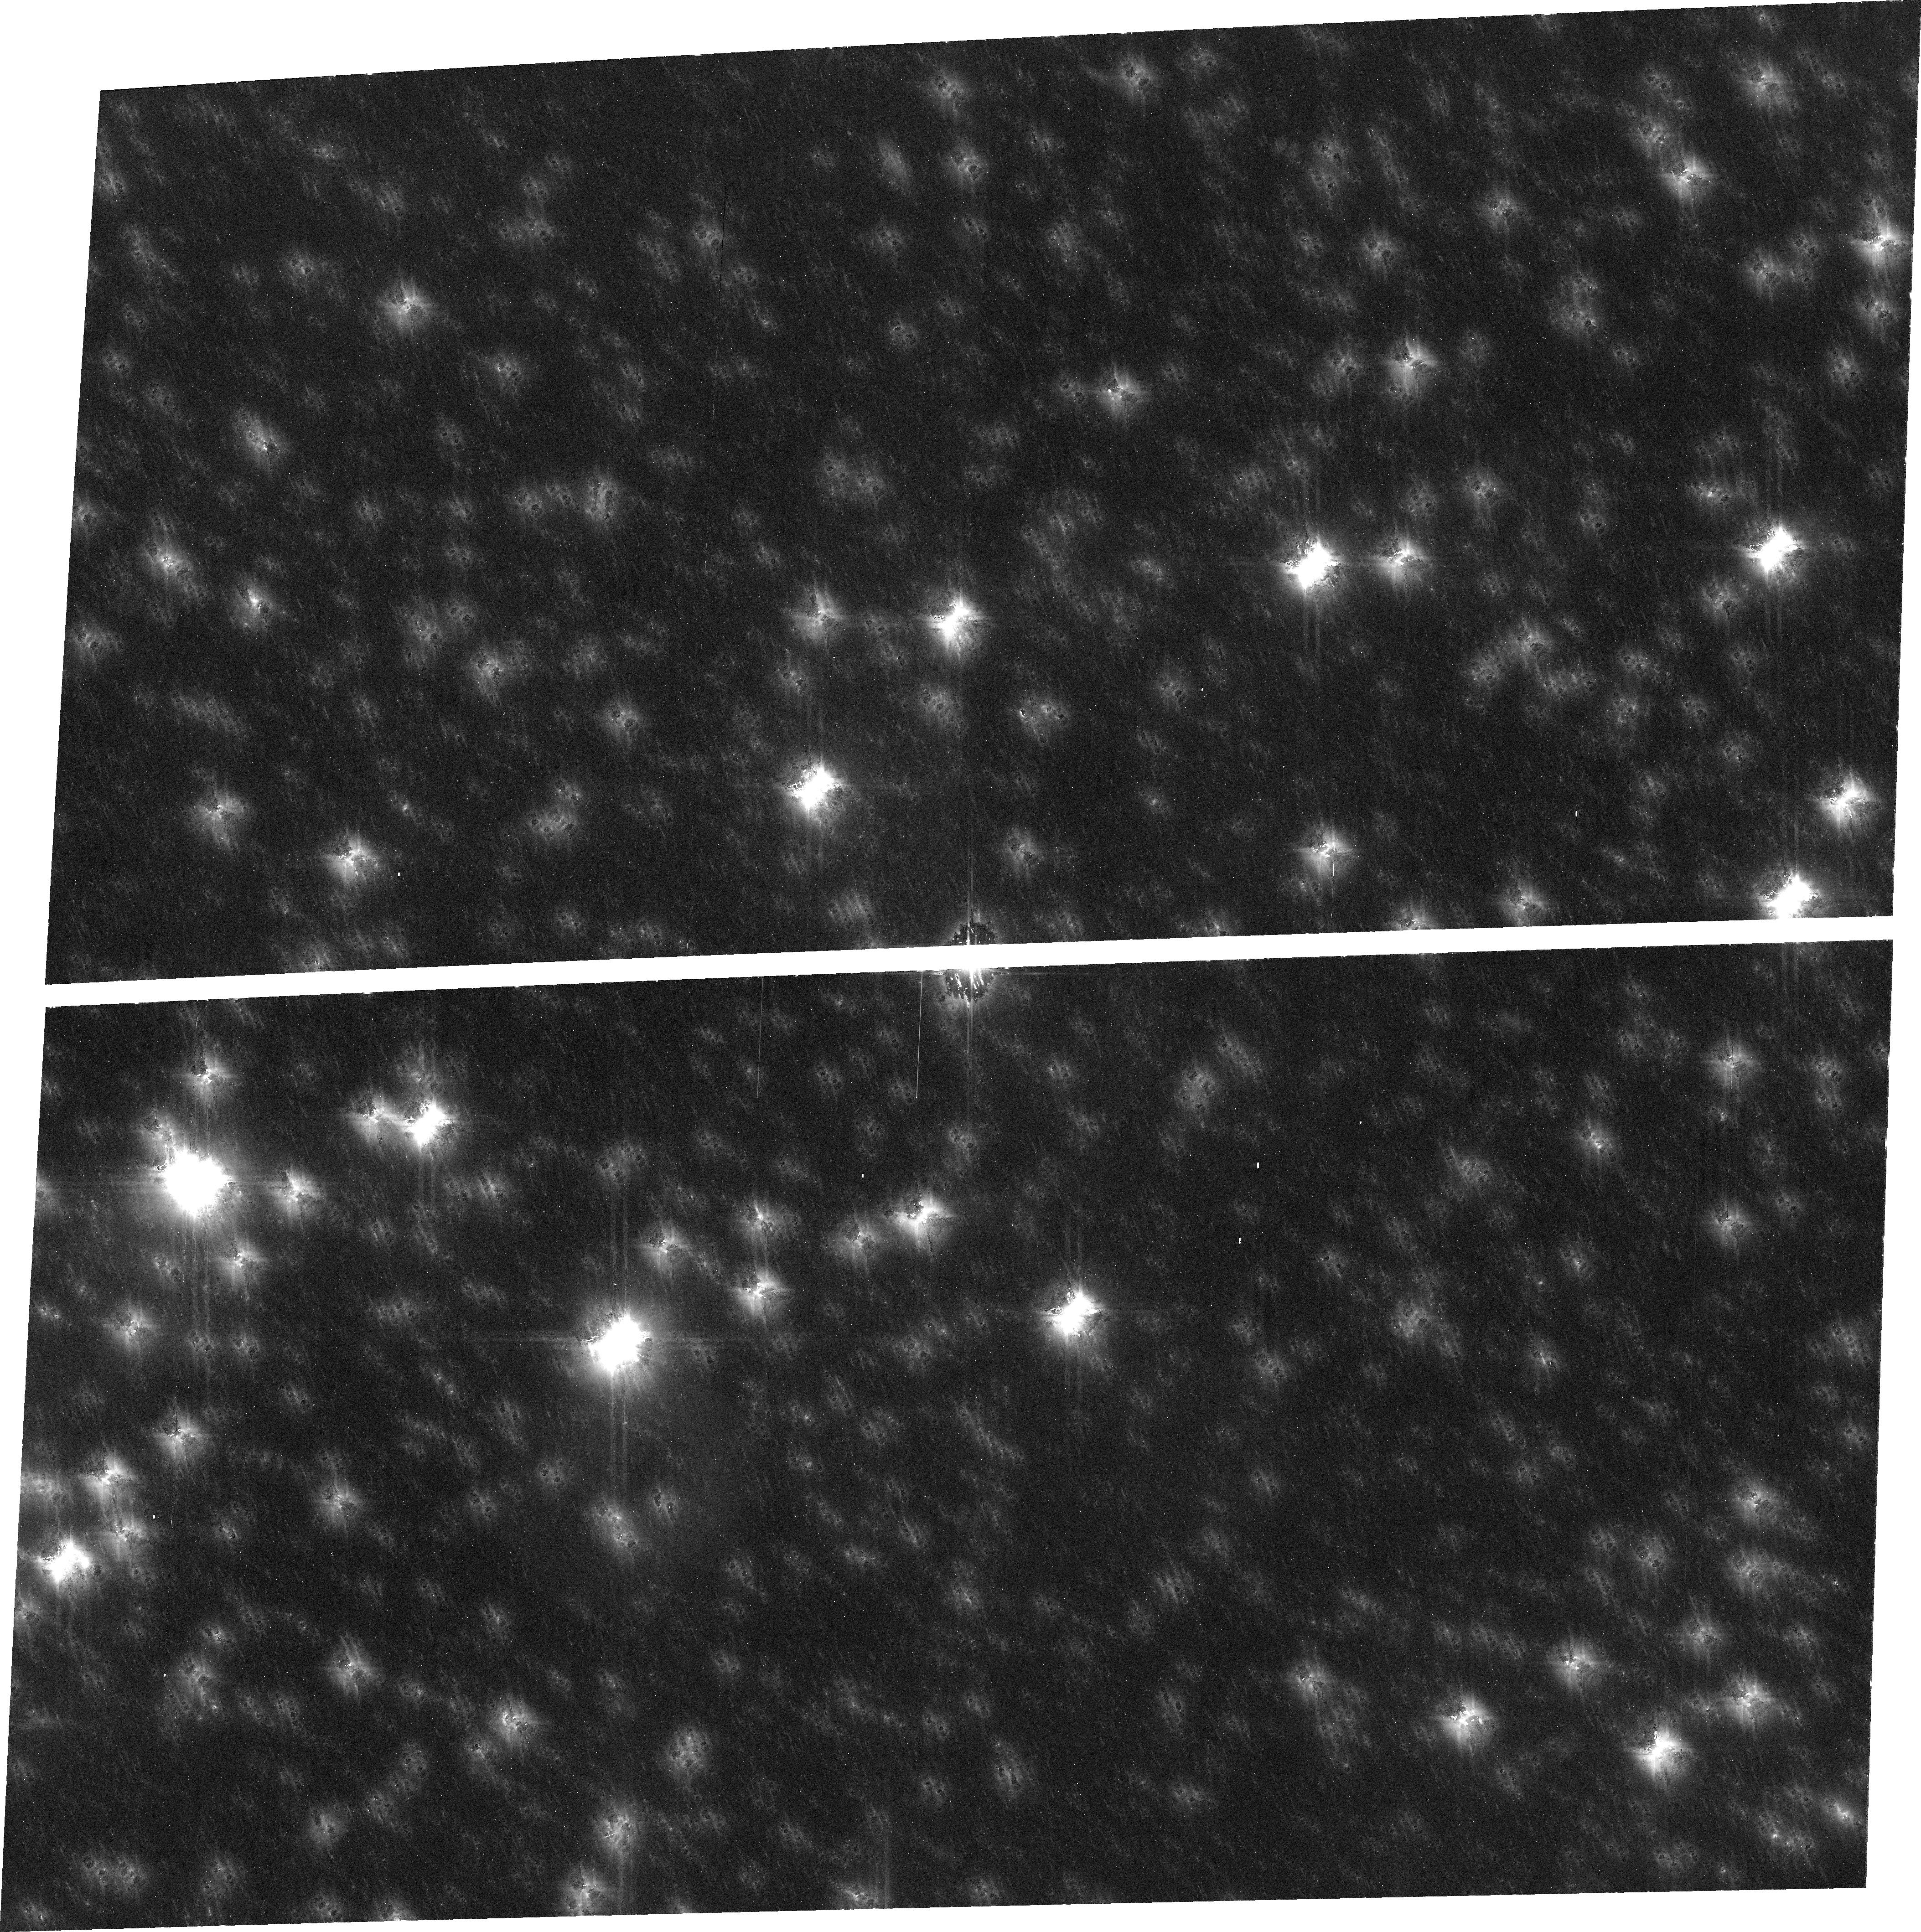
Target: PLUTO. Instrument: ACS/WFC. Filter: F606W. Exposure: 32 min. Observation ID: j96o01010

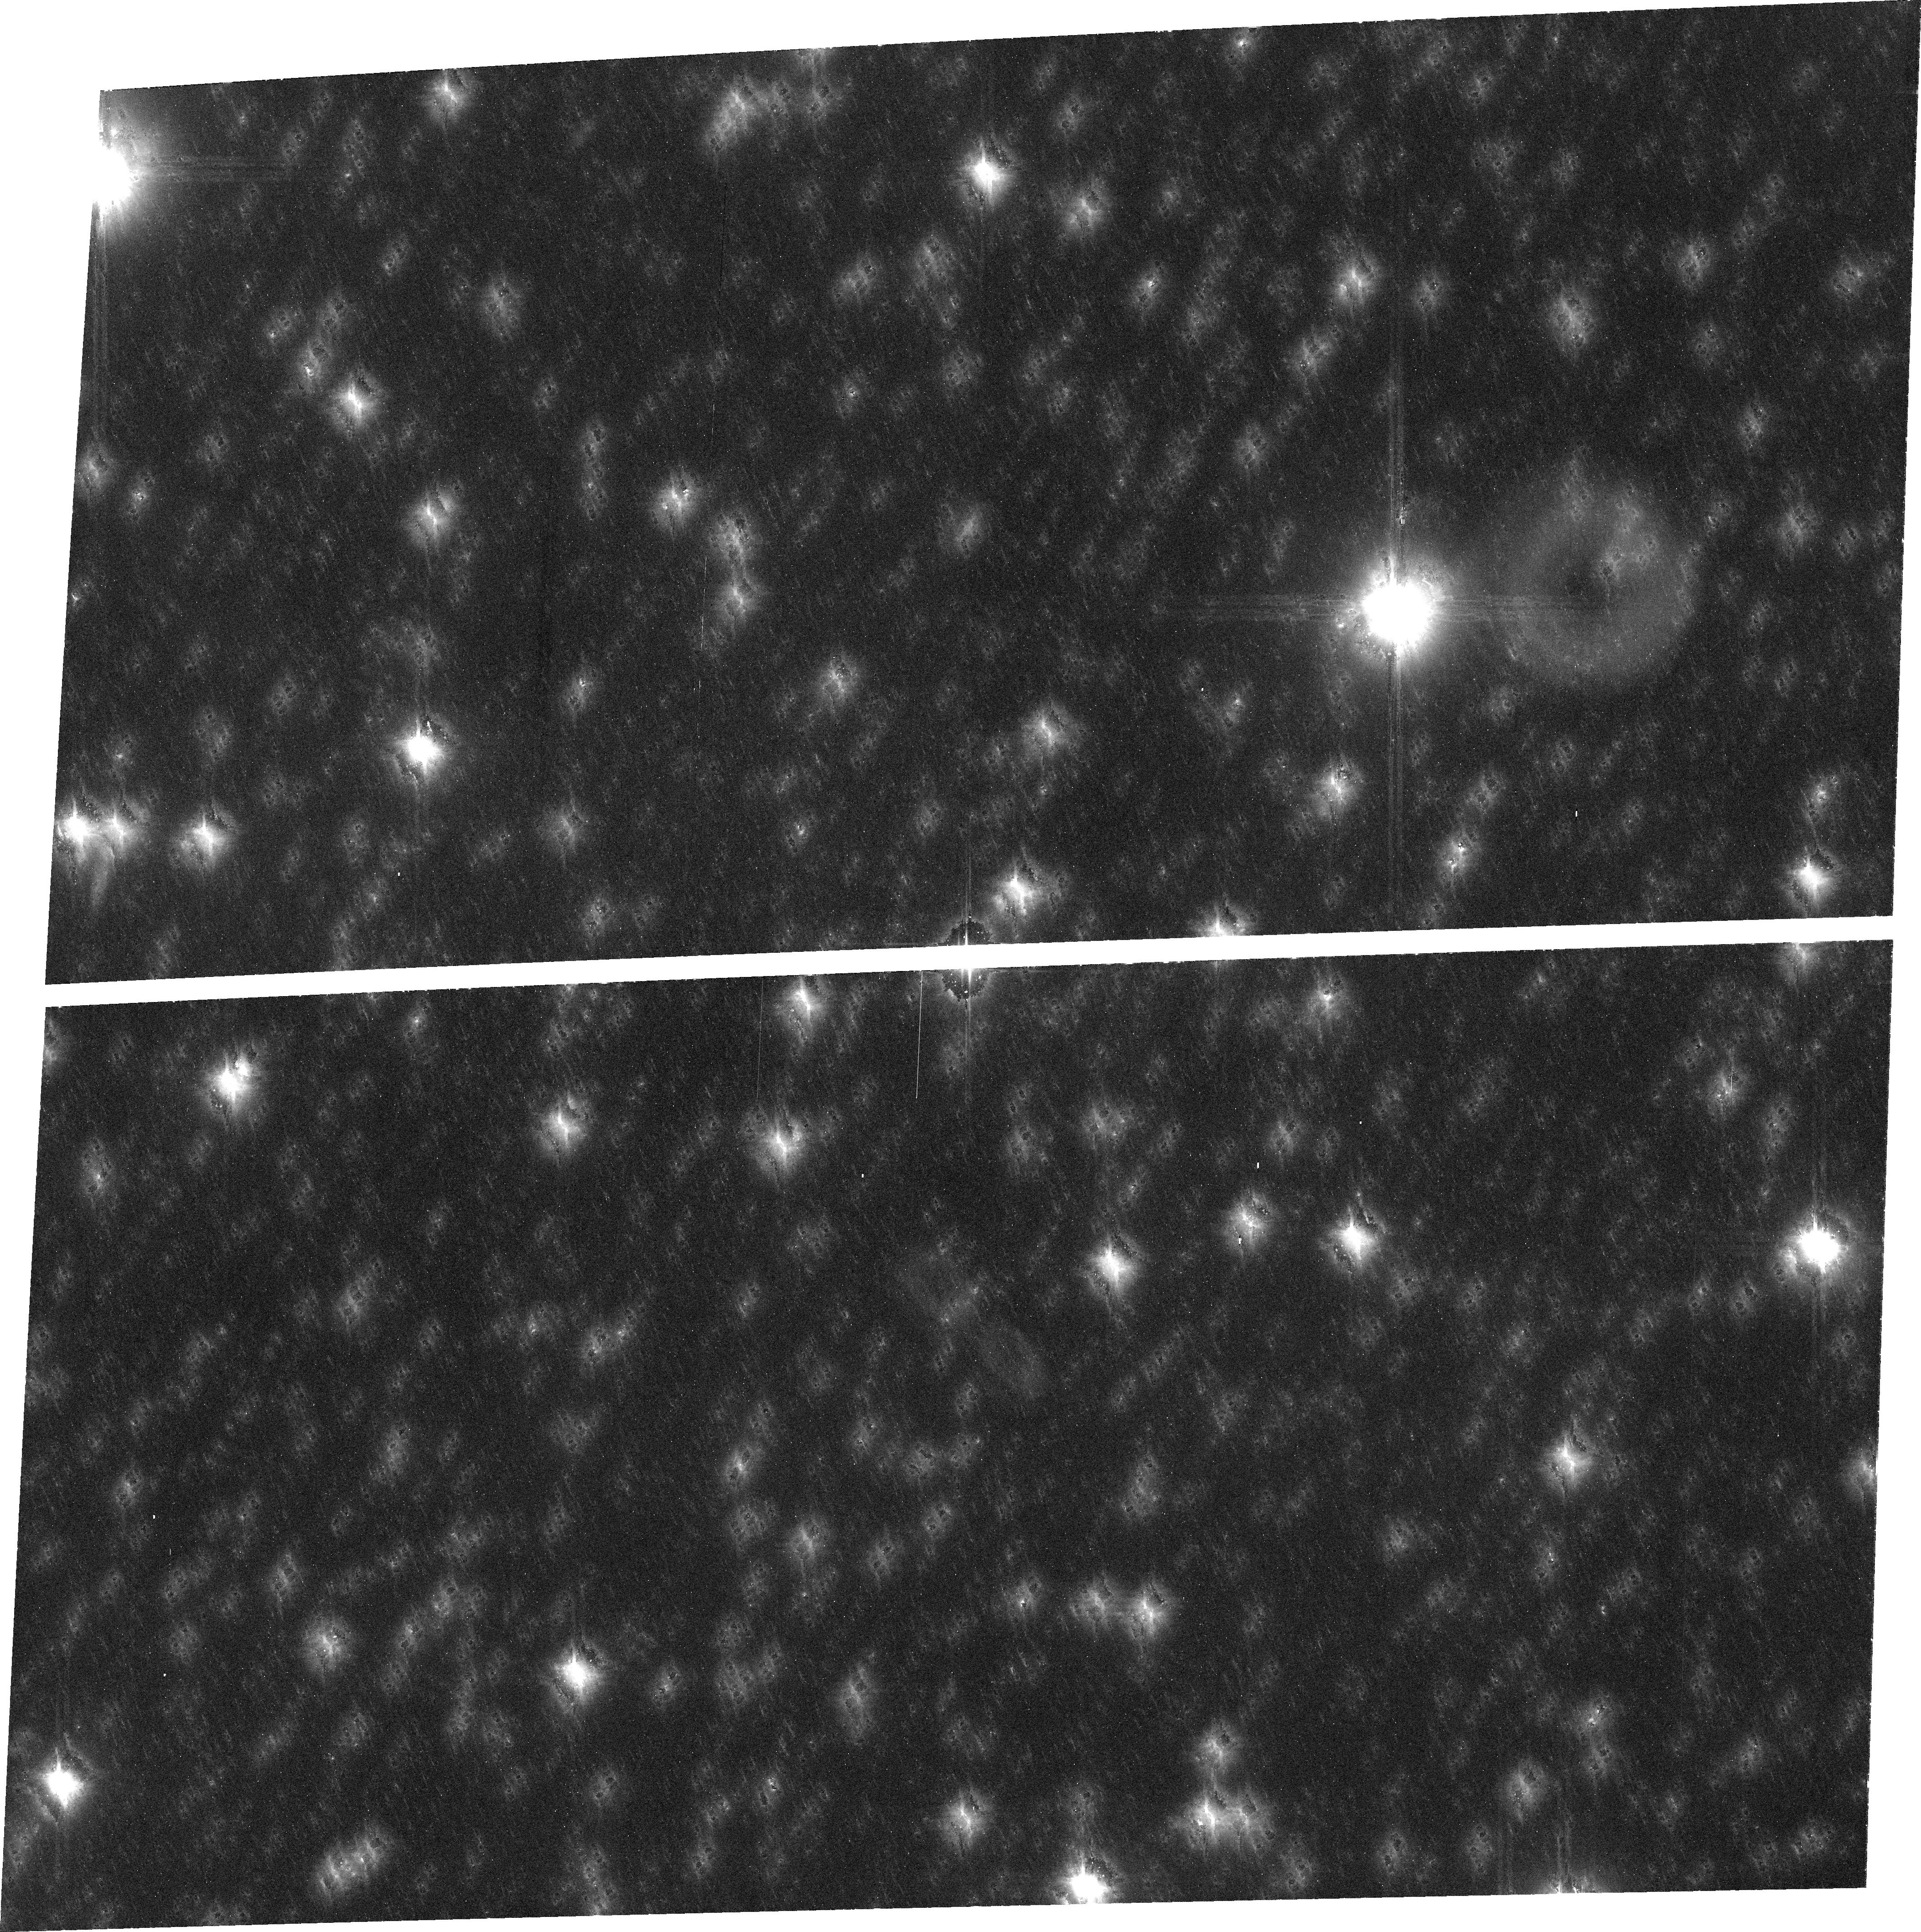
Target: PLUTO. Instrument: ACS/WFC. Filter: F606W. Exposure: 32 min. Observation ID: j96o02010

A Deep Search for Companions in the Pluto-Charon System (PI: Weaver, Hal)

We propose to perform a deep search for new satellites in the Pluto-Charon system using the ACS in WFC mode. In a single orbit, ACS/WFC imaging will reach a sensitivity that is ~5.5 mag fainter than previous surveys, and we will be able to detect objects that are only ~5 km in diameter, if they have the same albedo as Pluto (50%), and ~17 km if the albedo is similar to that of cometary nuclei (4%). The discovery of a satellite in the Pluto-Charon system would be an exciting development in the burgeoning field of satellite formation theory and would also provide critical mission support for the New Horizons mission, which will be launched in January 2006 and will make a close flyby of Pluto-Charon as early as July 2015. Pluto is approaching the Milky Way, and observations near the time of this year's opposition will mitigate the background confusion problem, which generally becomes worse during the coming decade. The high spatial resolution of HST is ideal for this type of search in crowded stellar fields, and the field-of-view of the ACS/WFC is almost perfectly matched to the orbital stability radius of companions in the Pluto-Charon system. One additional image, taken ~5 days after the first, is needed to confirm that any detected objects are truly members of the Pluto-Charon system. Thus, the entire program requires a total of only 2 orbits.